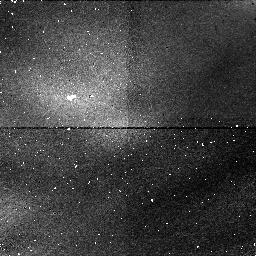
Target: SKY-CALIB
Instrument: NICMOS/NIC1
Filter: F108N
Exposure: 6 min
Observation ID: n43h05010

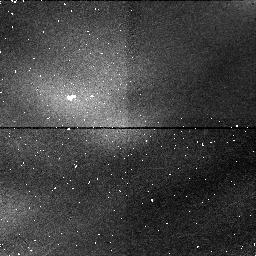
Target: SKY-CALIB
Instrument: NICMOS/NIC1
Filter: F165M
Exposure: 4 min
Observation ID: n43h05020

Uranus Vertical Haze Structure and its Variation with Latitude (PI: Tomasko, Martin G.)

We propose to image Uranus in 27 filters between 220 and 2100 nm wavelength. The wide wavelength range allows determination of aerosol sizes and spectral characteristics superior to previous work. Some of the filters are in methane absorption bands with methane absorption coefficients spanning a factor of 1000, which probe very different altitude layers in Uranus' atmosphere. HST's spatial resolution gives accurate canter-to -limb information for each latitude band, which strongly constrains models of Uranus' vertical haze structure. Our analyzed images of Uranus of Cycle 5 show high albedo contrasts in latitude, but the wavelength coverage of these images was not sufficient. These observations yielded unexpected results on the photometric properties of Uranian rings and satellites. Open questions about the phase function of these objects near zero degree and about their spectral characteristics over an expanded wavelength region can be answered by the proposed observations.